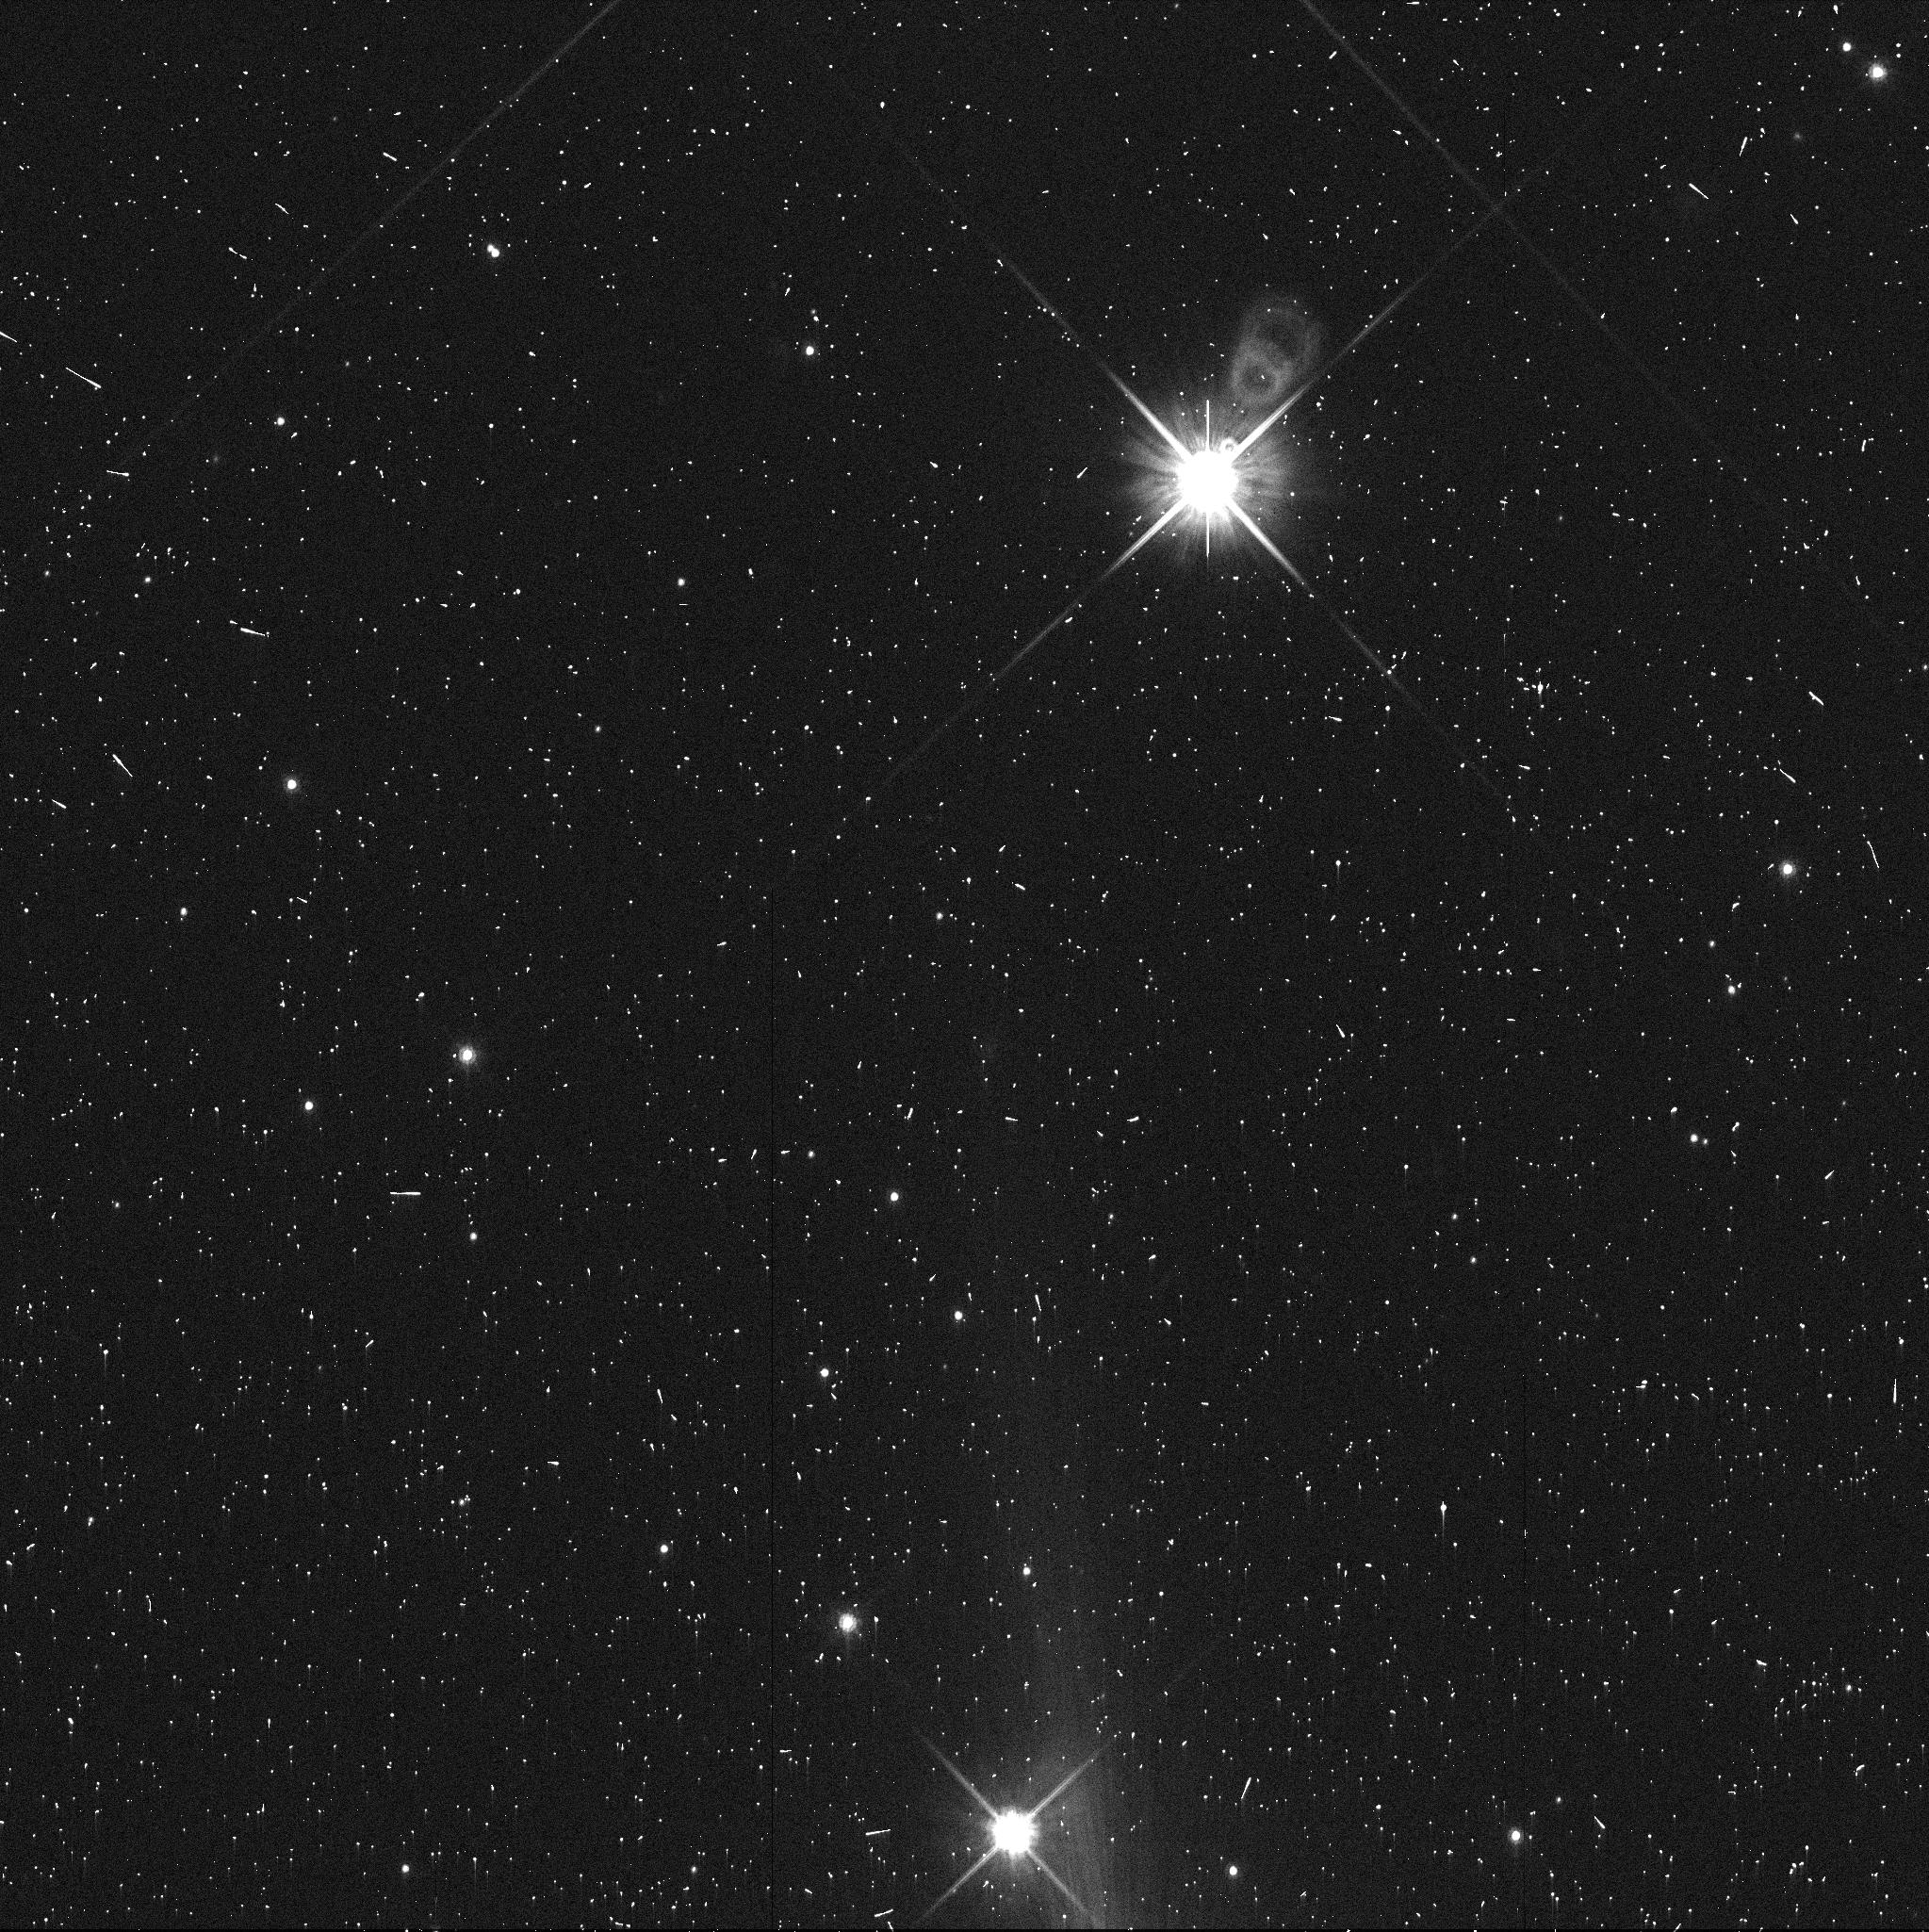
Target: 00WL183. Instrument: WFC3/UVIS. Filter: F814W. Exposure: 5 min. Observation ID: ibz102eqq

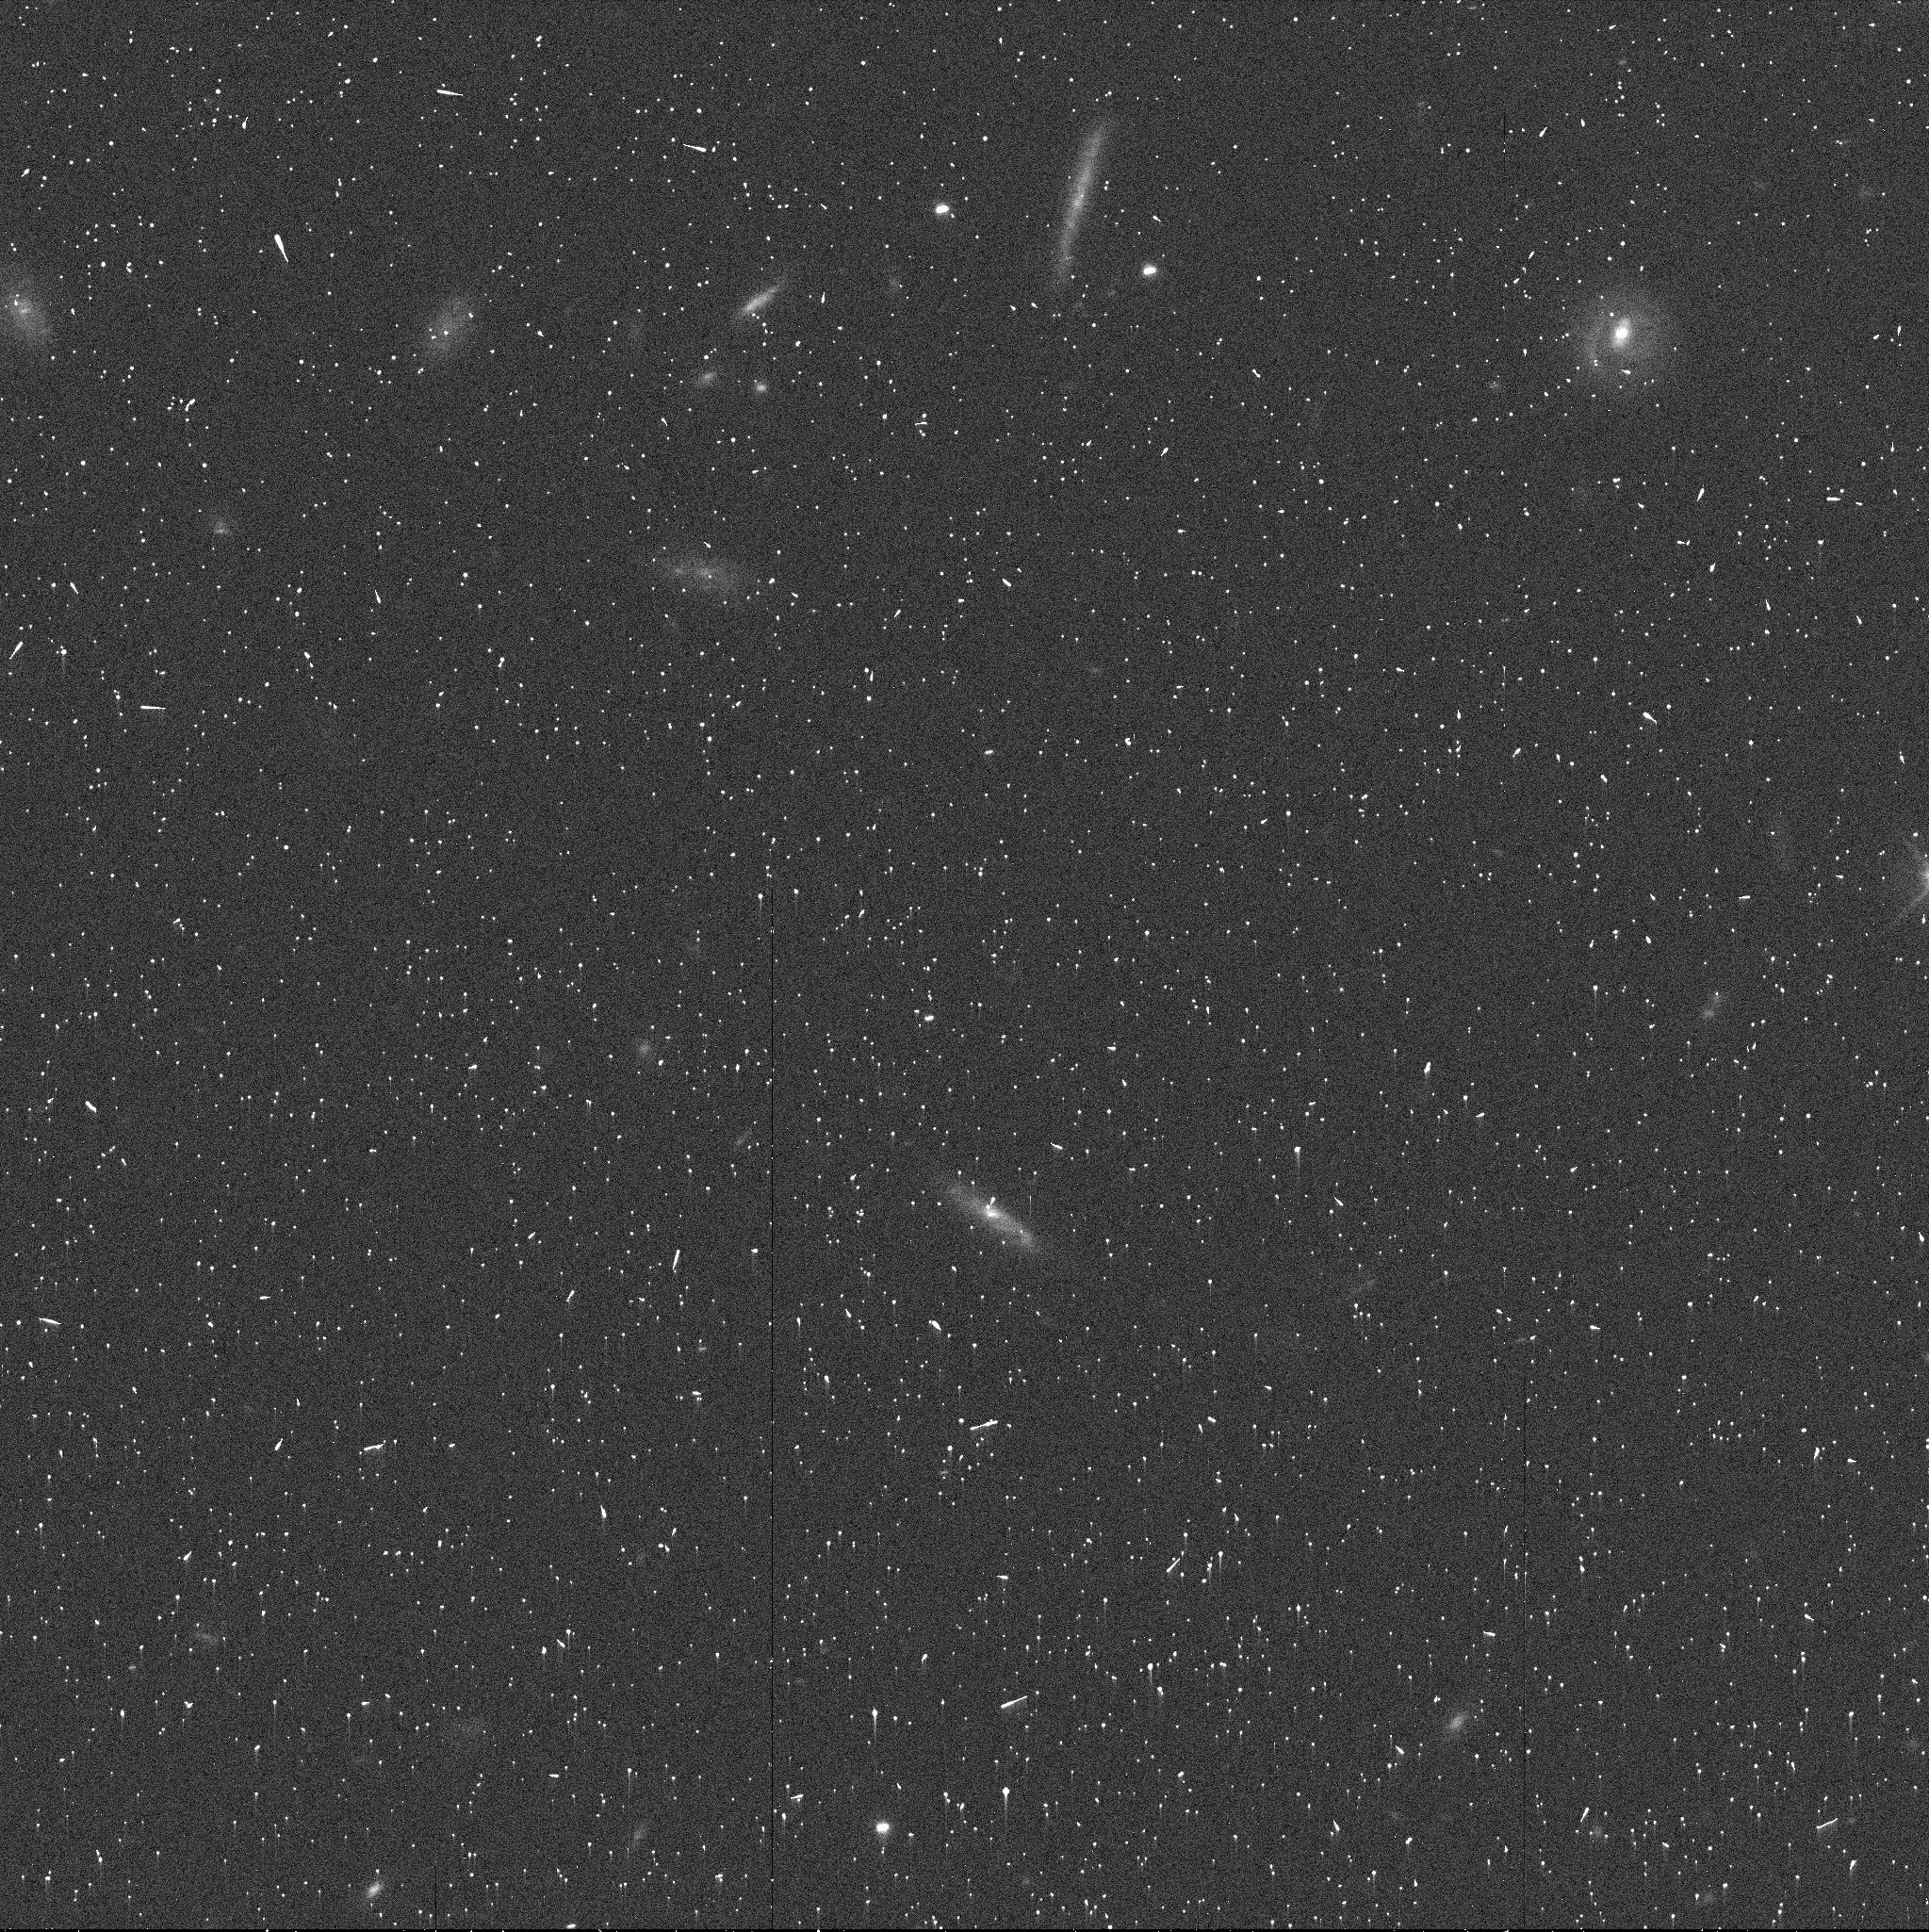
Target: 00GY146. Instrument: WFC3/UVIS. Filter: F606W. Exposure: 5 min. Observation ID: ibz124czq

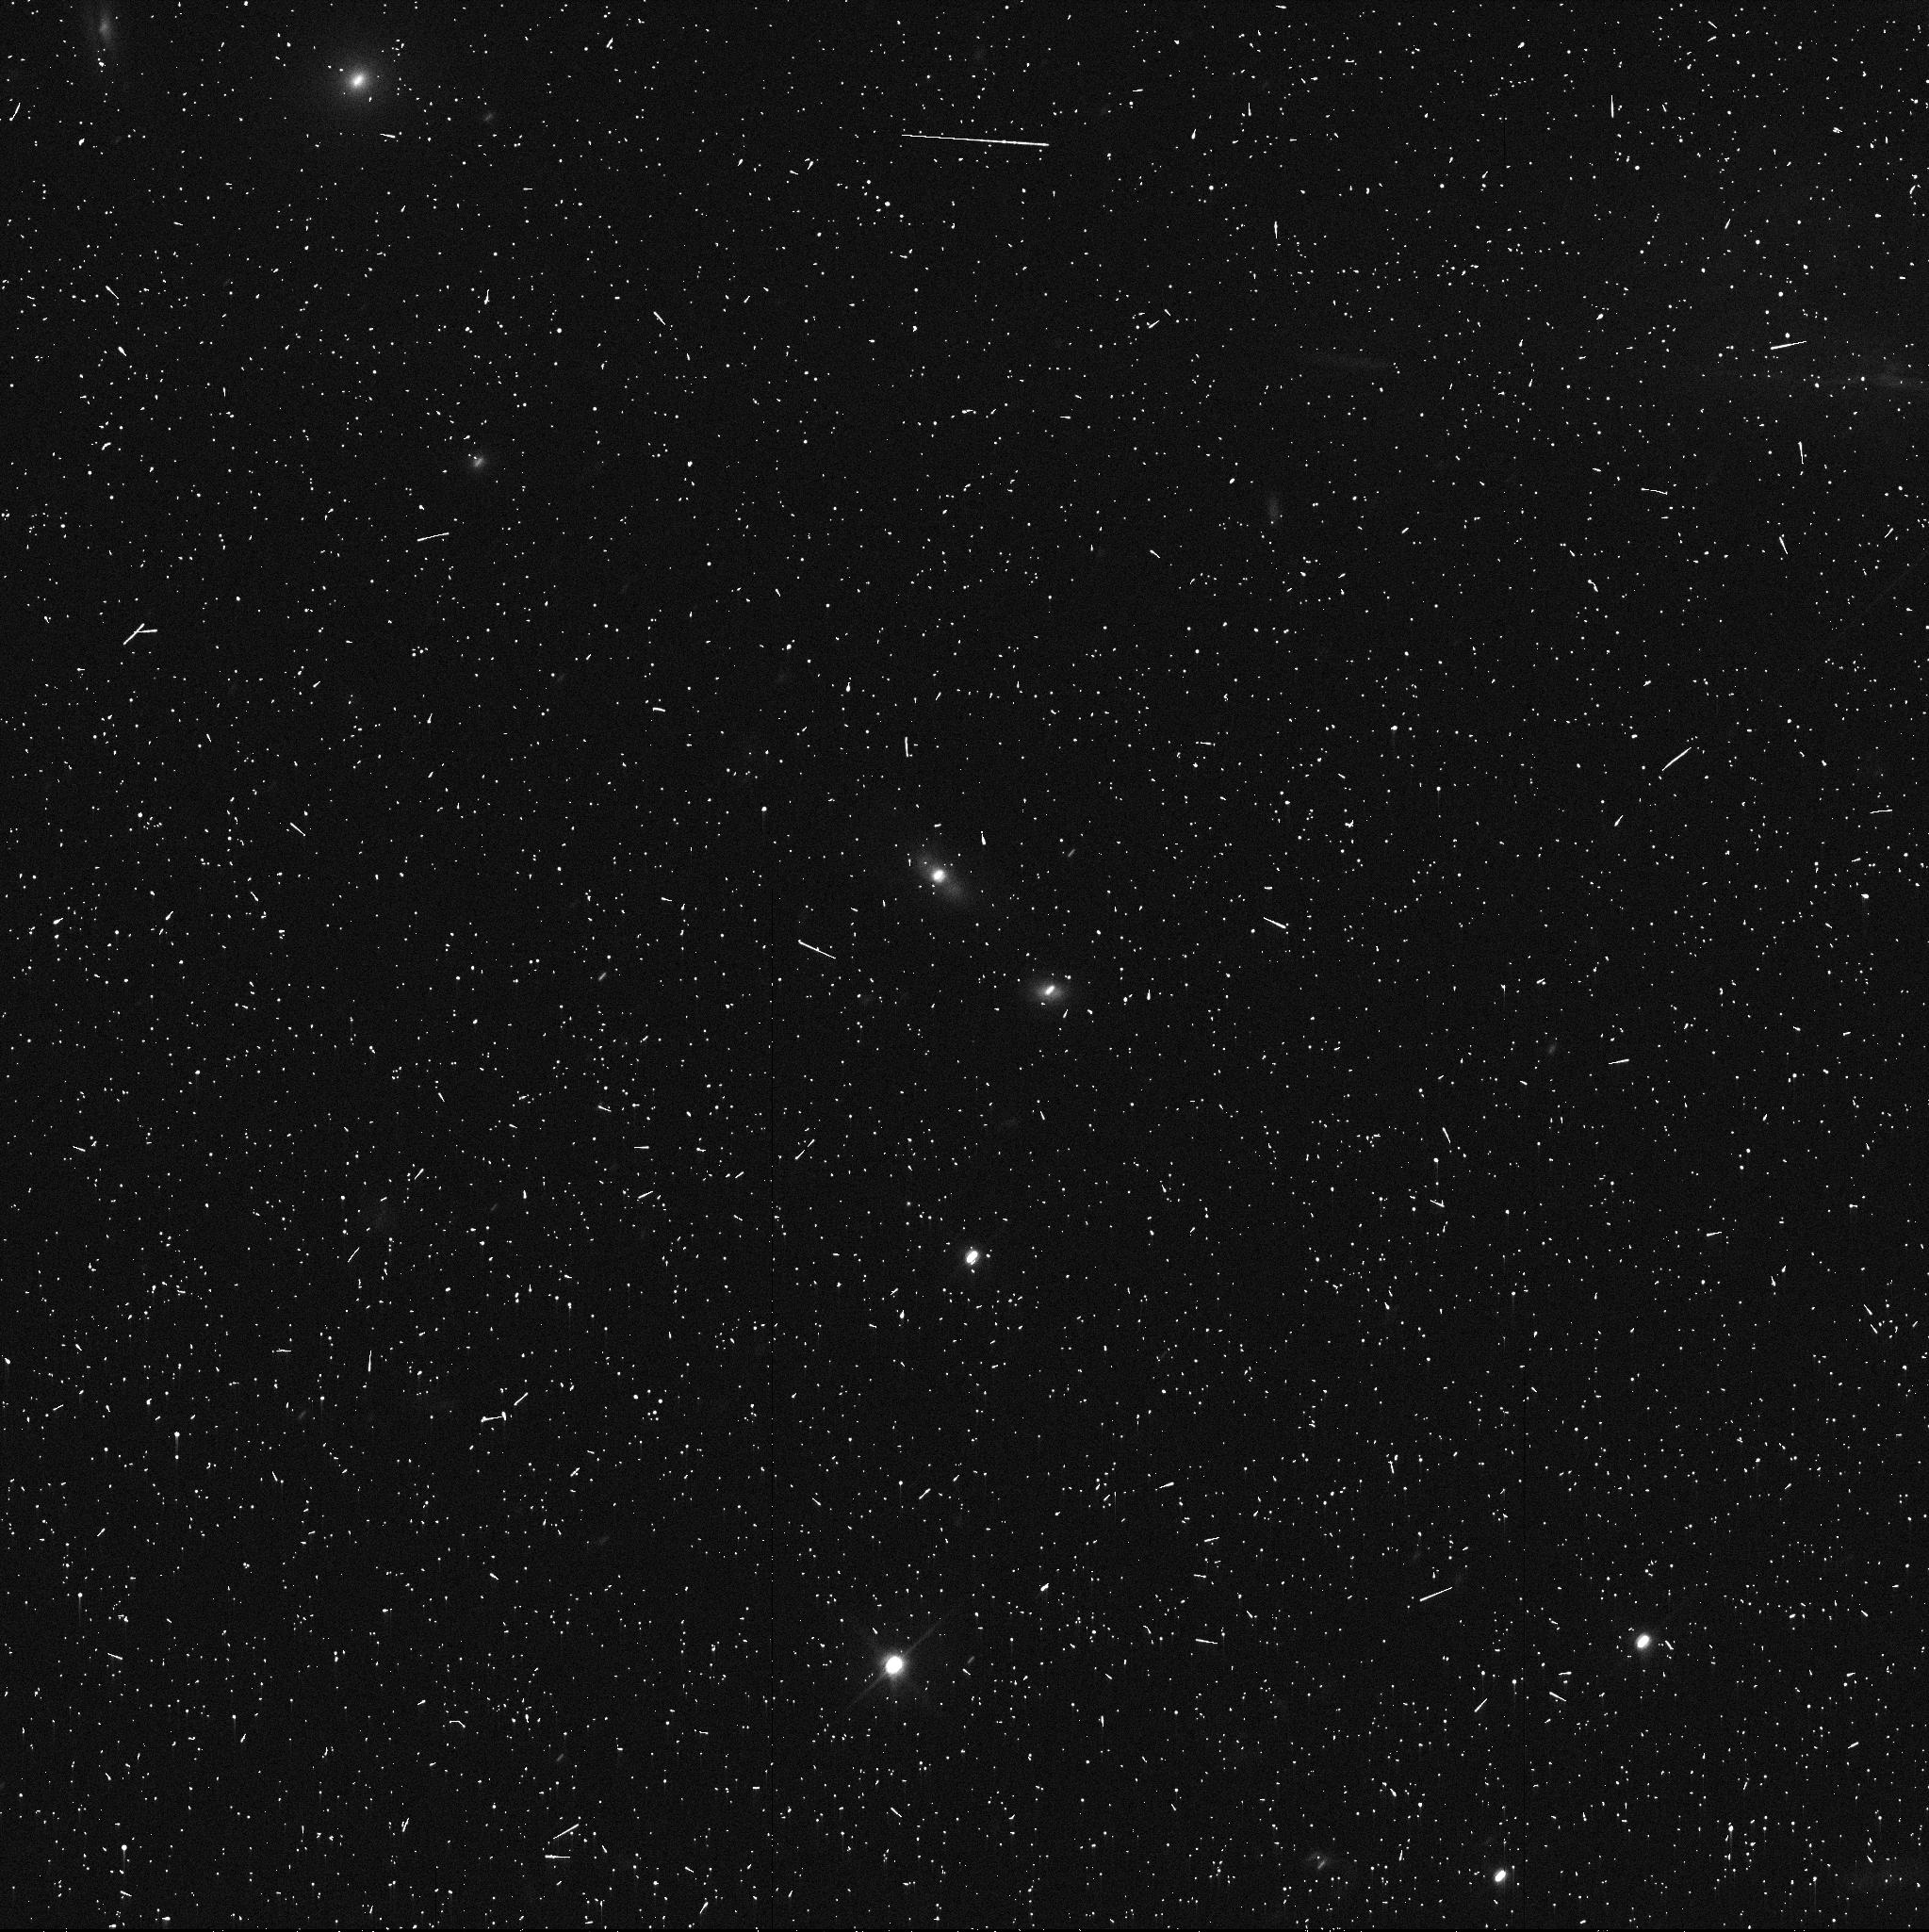
Target: 03YX179. Instrument: WFC3/UVIS. Filter: F606W. Exposure: 6 min. Observation ID: ibz106caq

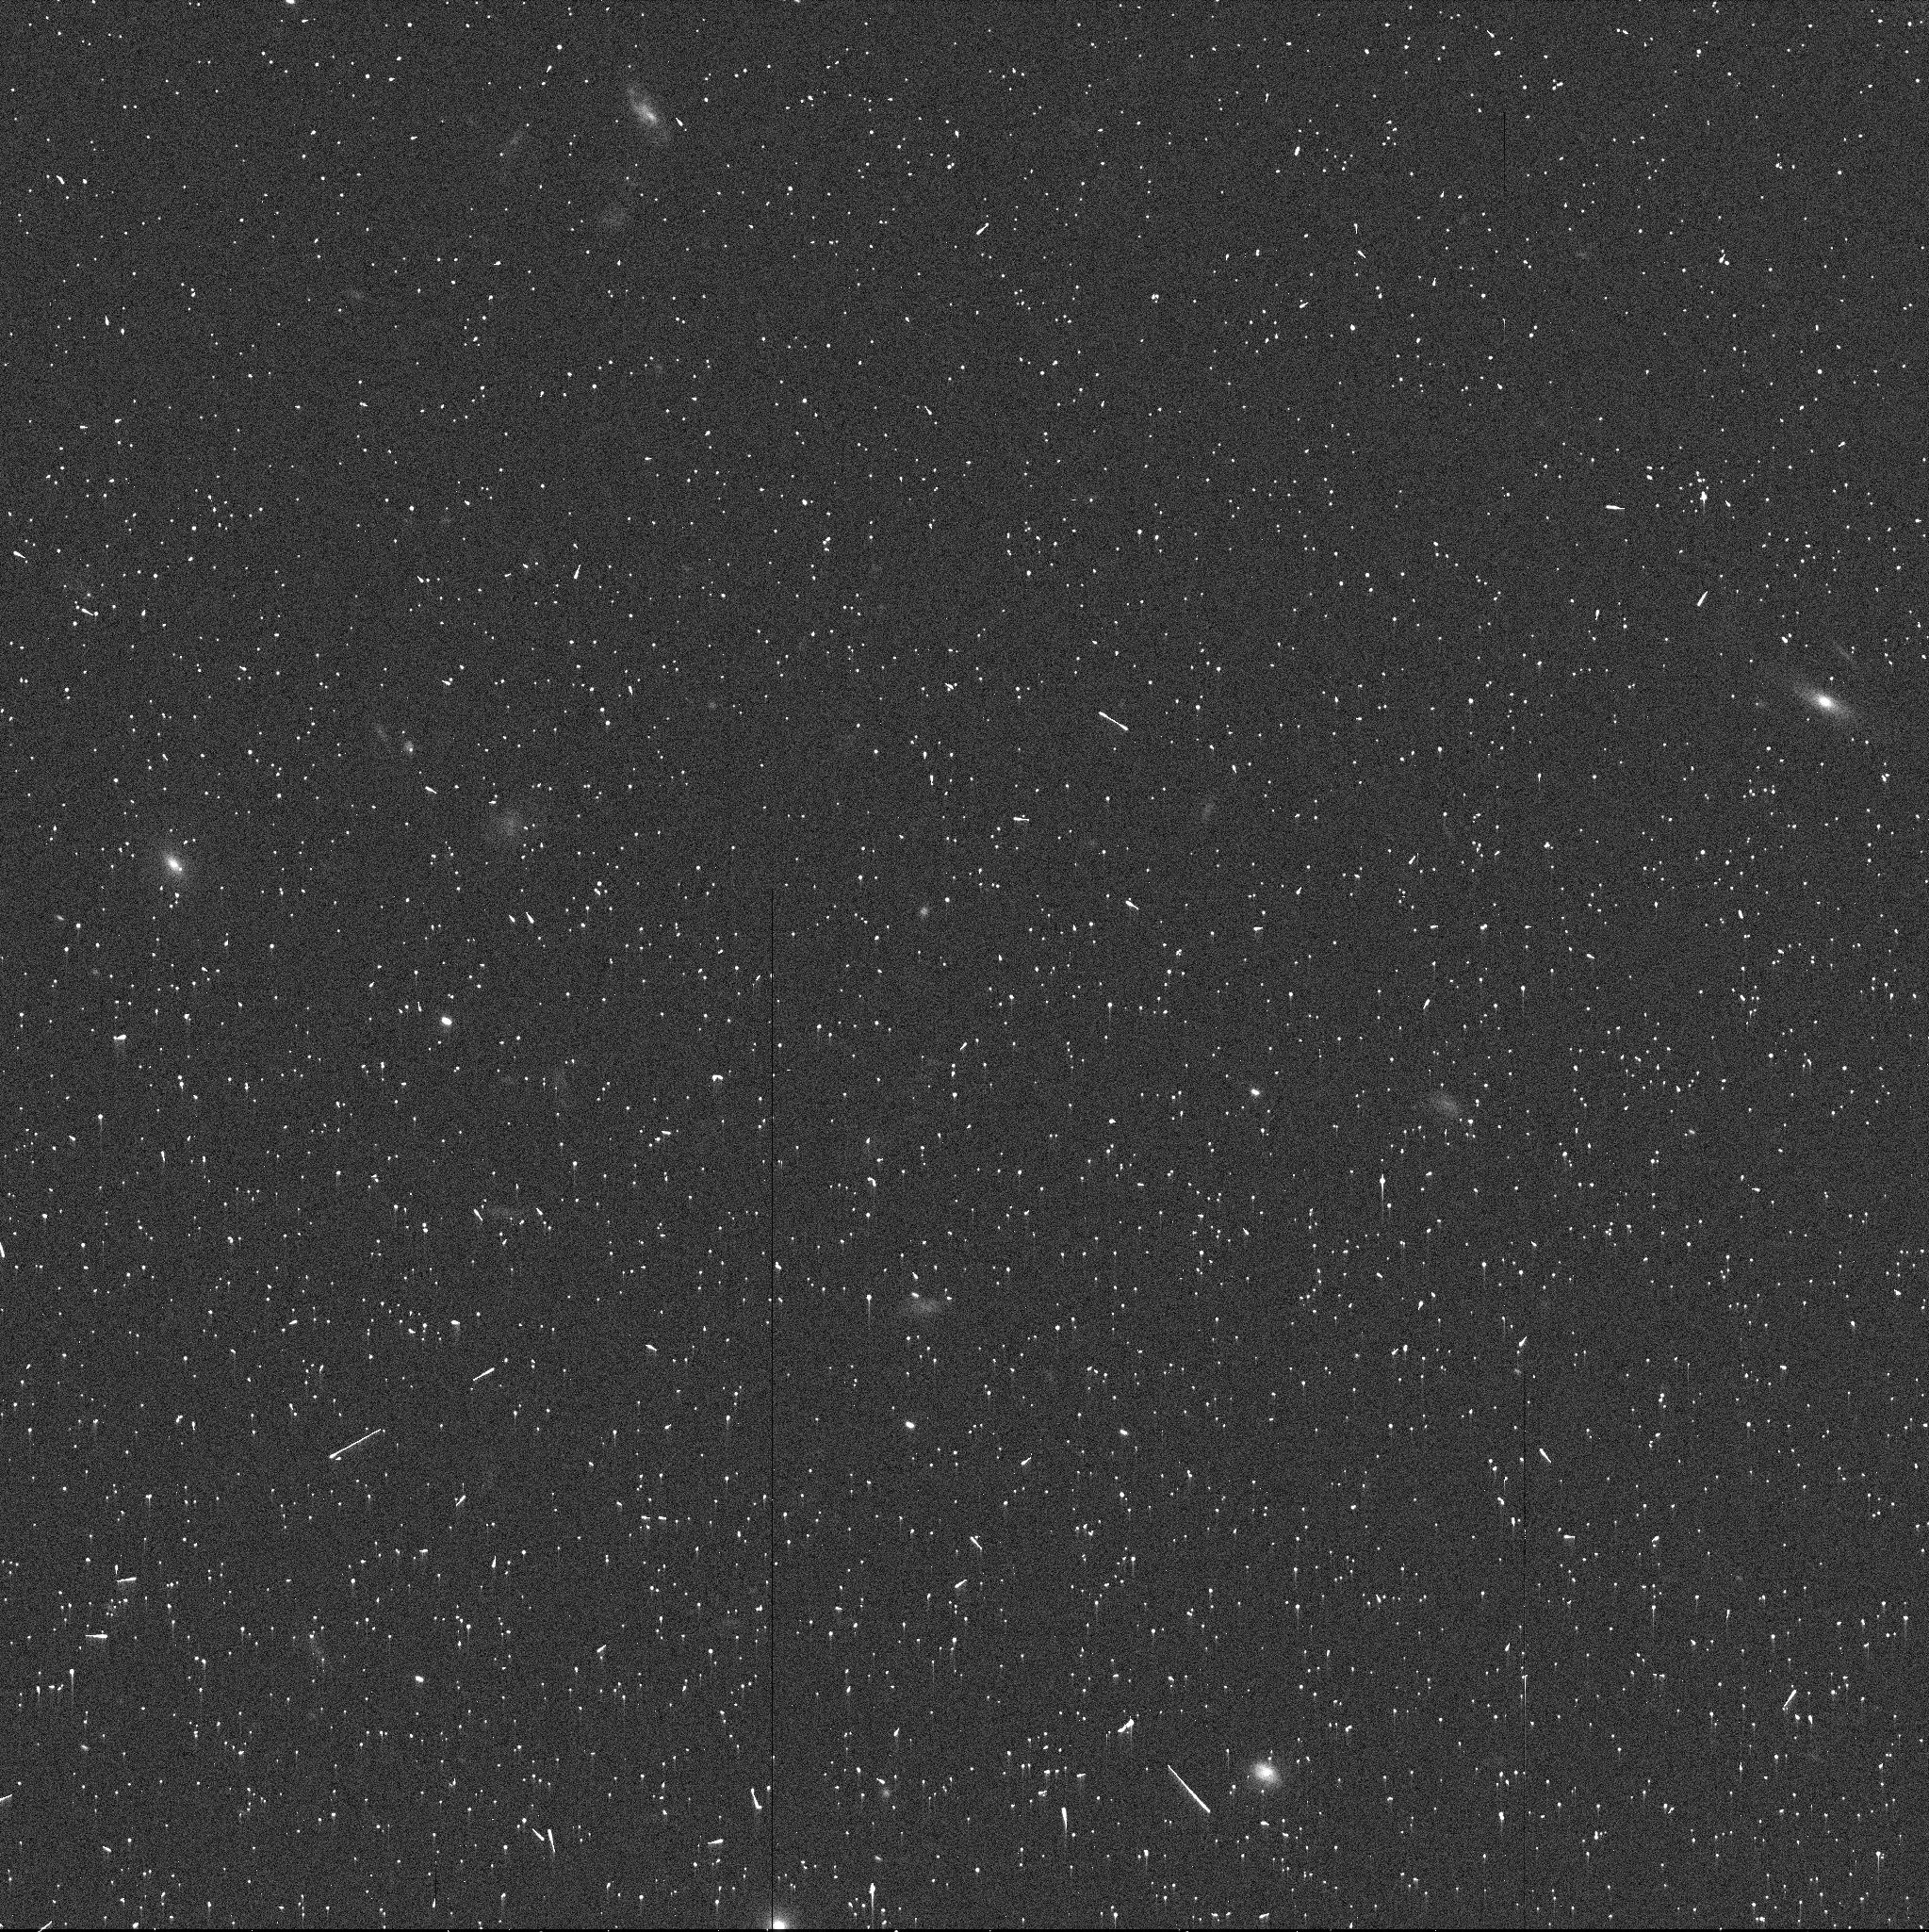
Target: 00FF8. Instrument: WFC3/UVIS. Filter: F606W. Exposure: 4 min. Observation ID: ibz121r4q

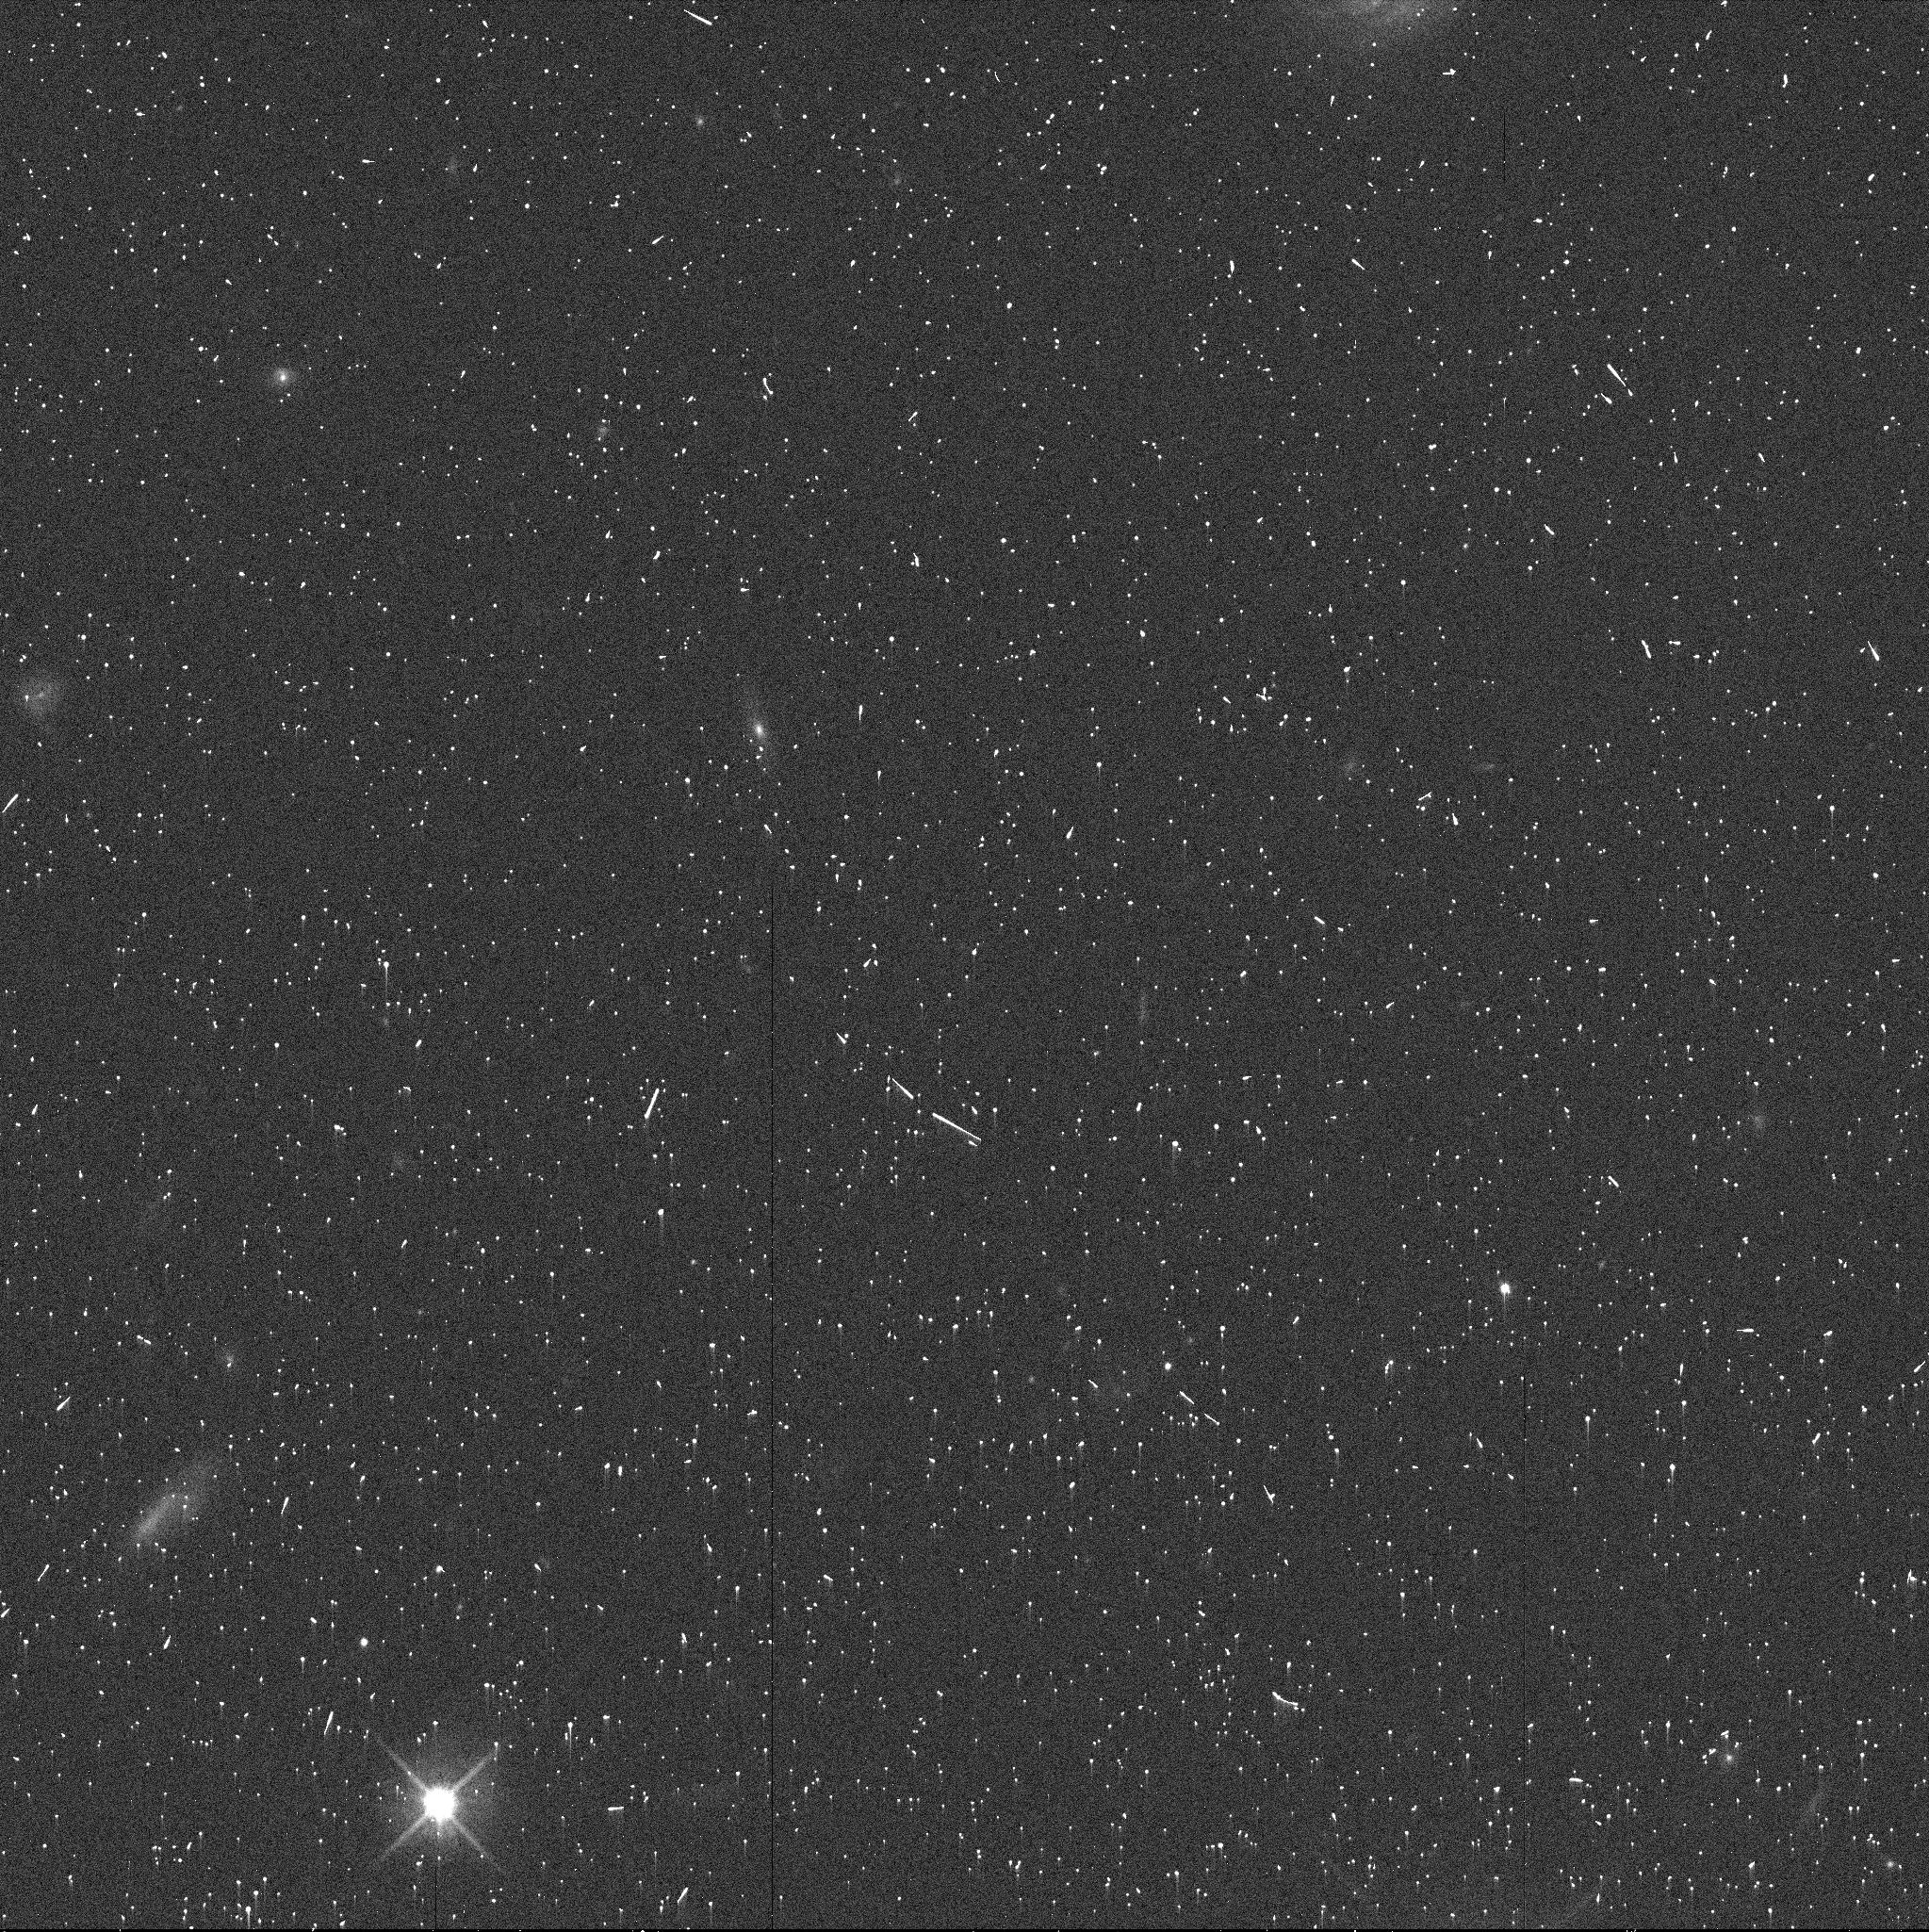
Target: 03HH57. Instrument: WFC3/UVIS. Filter: F606W. Exposure: 4 min. Observation ID: ibz128azq

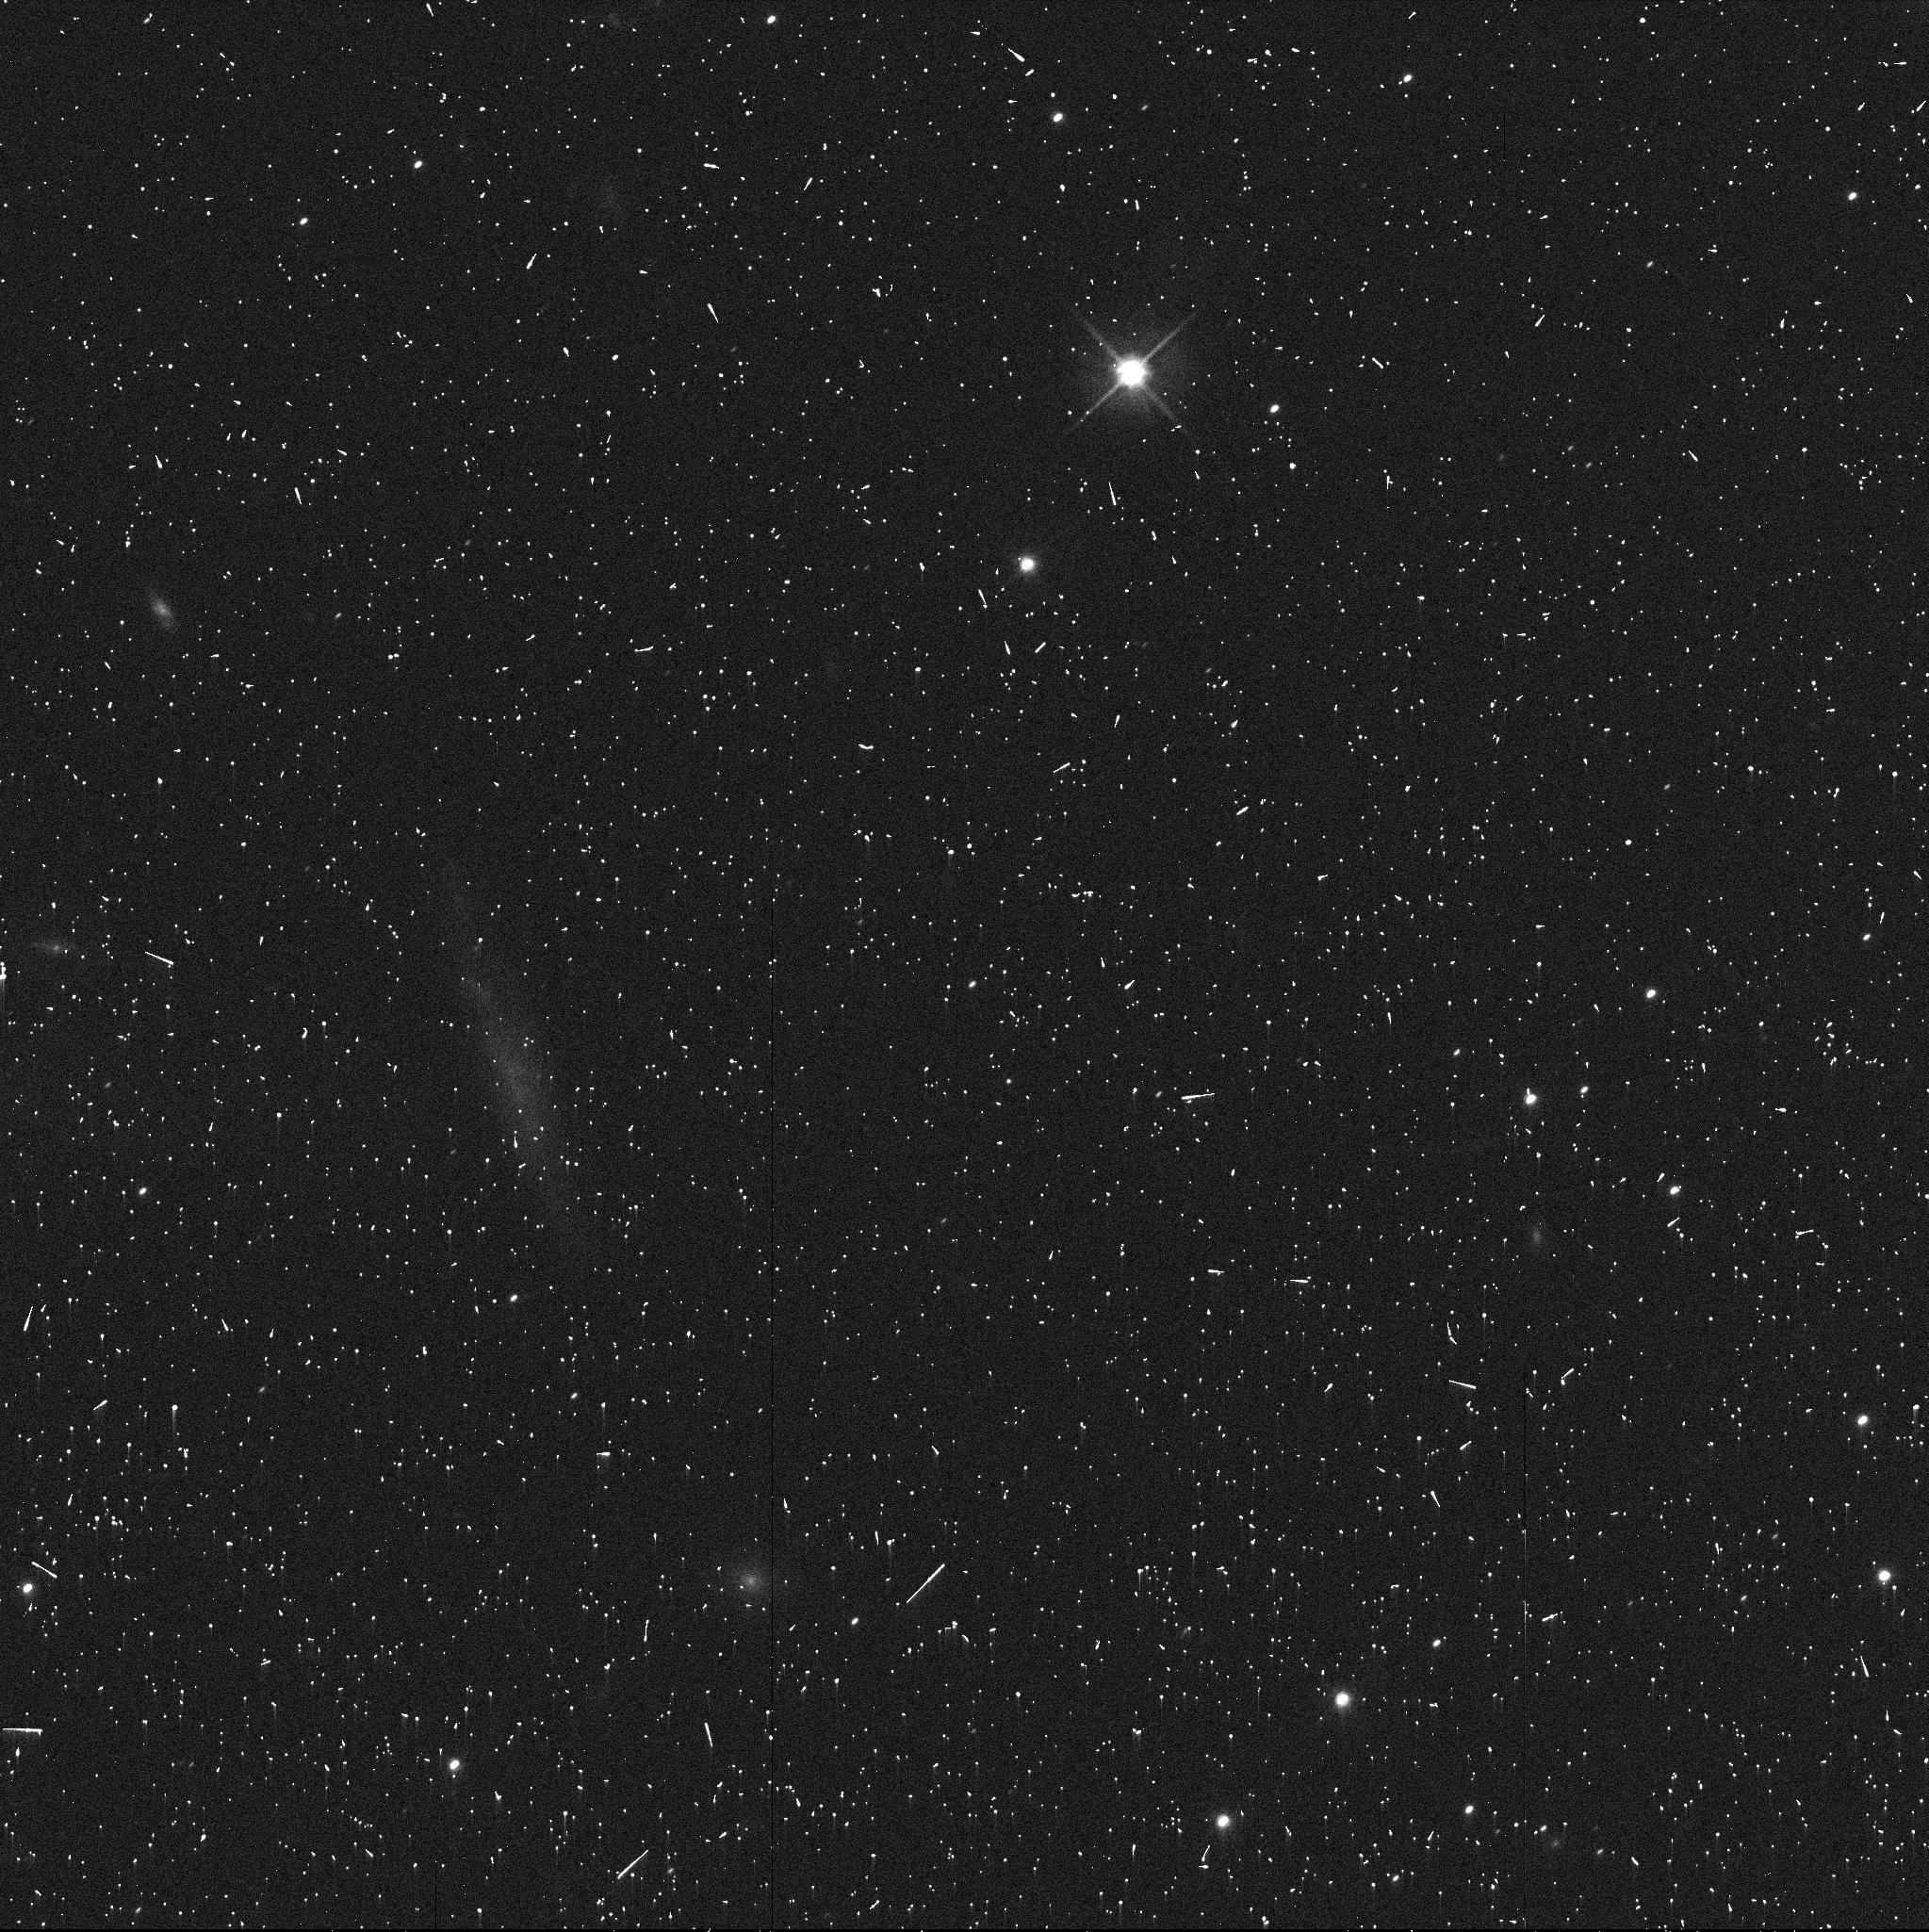
Target: 04HC79. Instrument: WFC3/UVIS. Filter: F606W. Exposure: 4 min. Observation ID: ibz134iyq

Testing Collisional Grinding in the Kuiper Belt (PI: Grundy, Will M.)

We propose a SNAP survey of 56 small Cold Classical TNOs to compare their colors and rate of binarity to larger members of this most-primitive Kuiper belt group. Collisional grinding models that can explain the observed turn-over in the magnitude-frequency distribution imply that small binaries should also be disrupted, but at a brighter, more readily observable threshold. Likewise, collisional erosion could expose differently-colored interior materials. If we do not see a decline in binary rates and a change in color statistics, these observations would pose a challenge to the collisional grinding scenario, suggesting instead that the magnitude-frequency distribution turnover is a more ancient signature of the planetesimal accretion process.